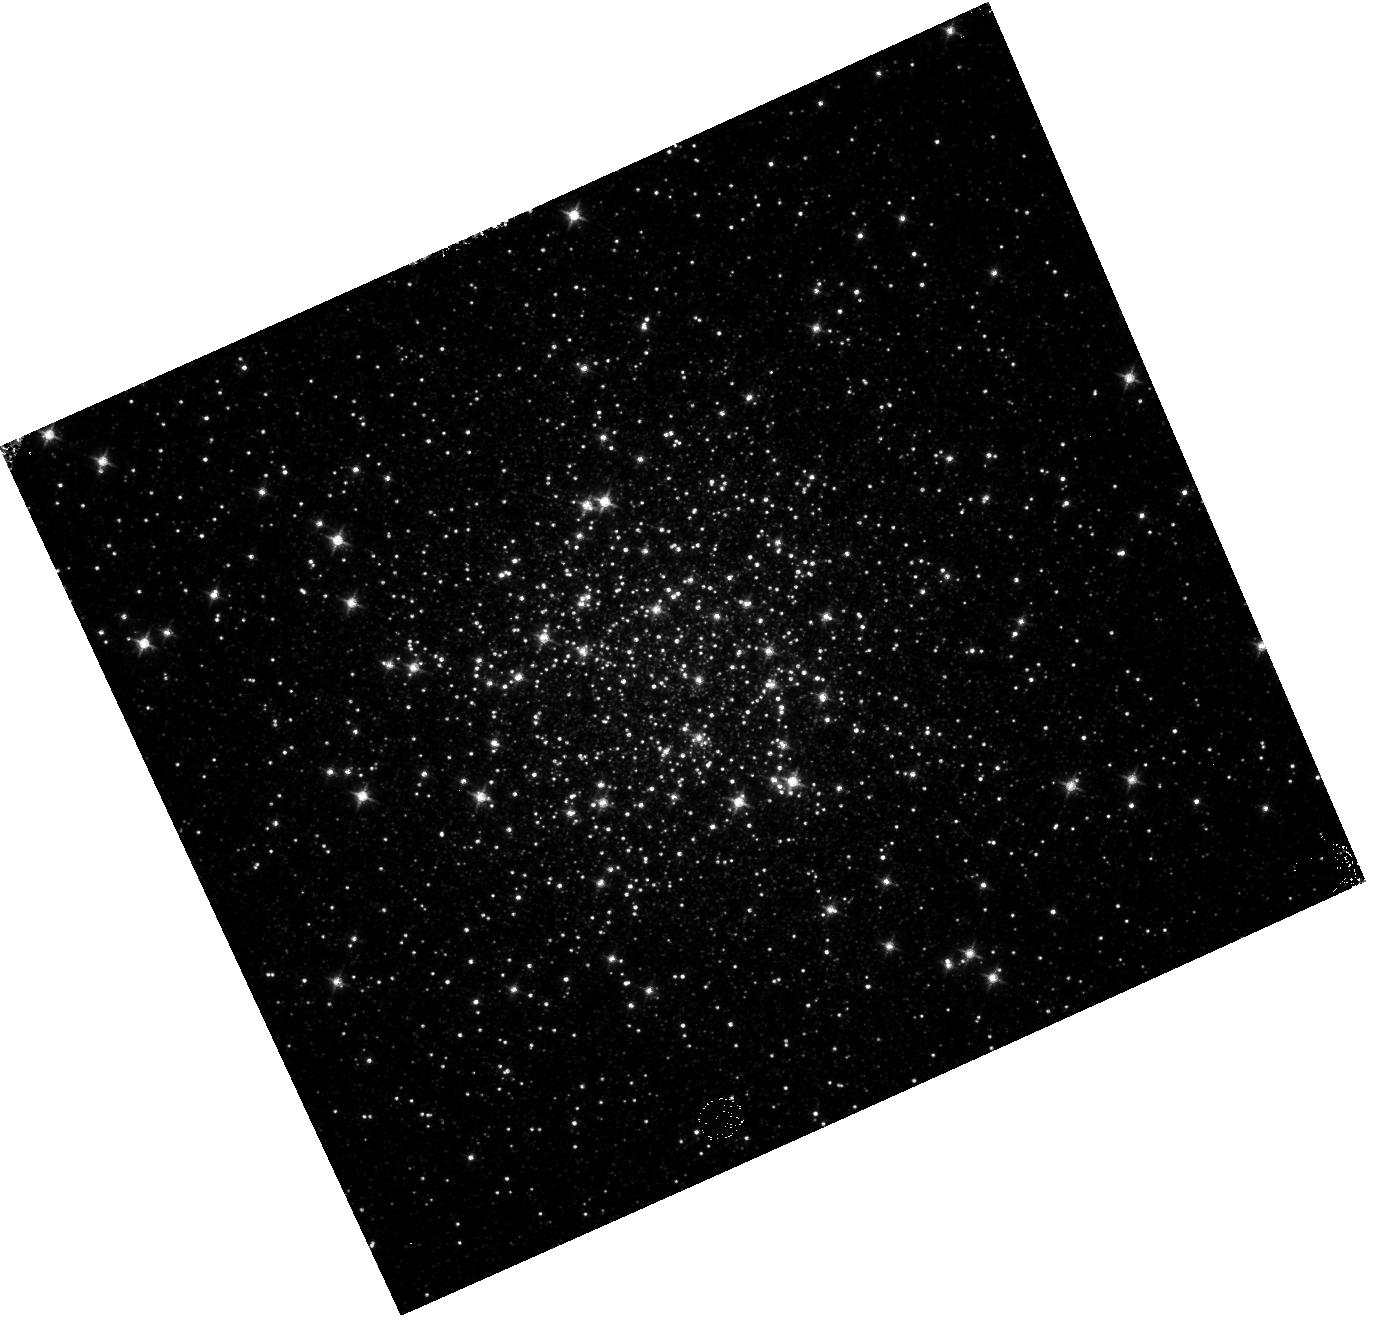
Target: NGC-104
Instrument: WFC3/IR
Filter: F125W
Exposure: 2 min
Observation ID: hst_13572_02_wfc3_ir_f125w_icgk02

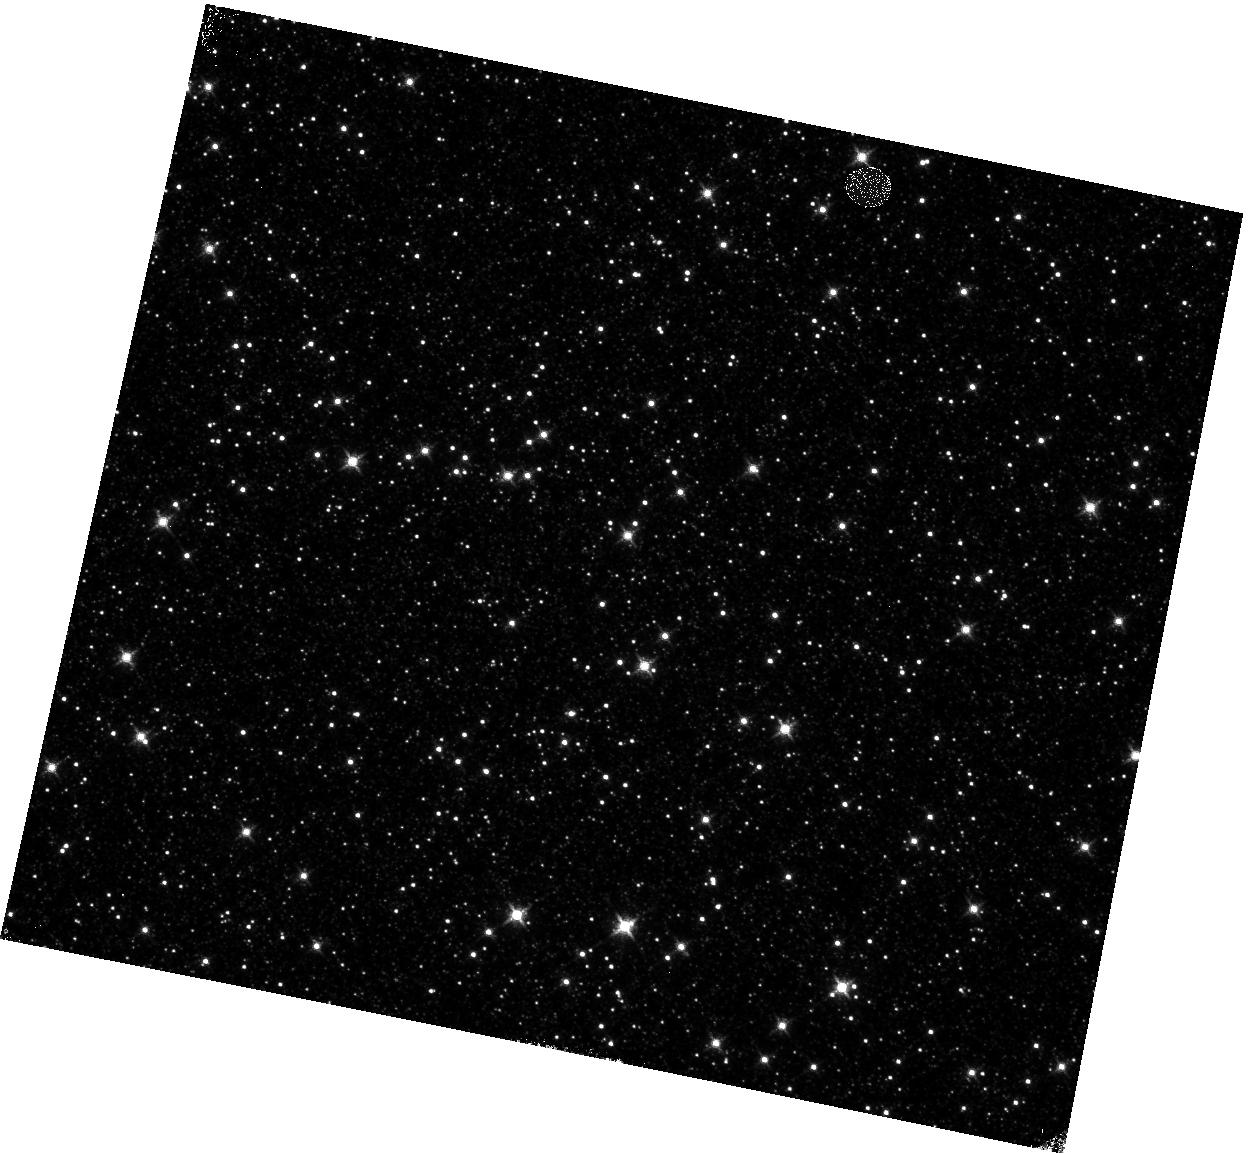
Target: OMEGACEN-1
Instrument: WFC3/IR
Filter: F127M
Exposure: 23 min
Observation ID: hst_13572_08_wfc3_ir_f127m_icgk08

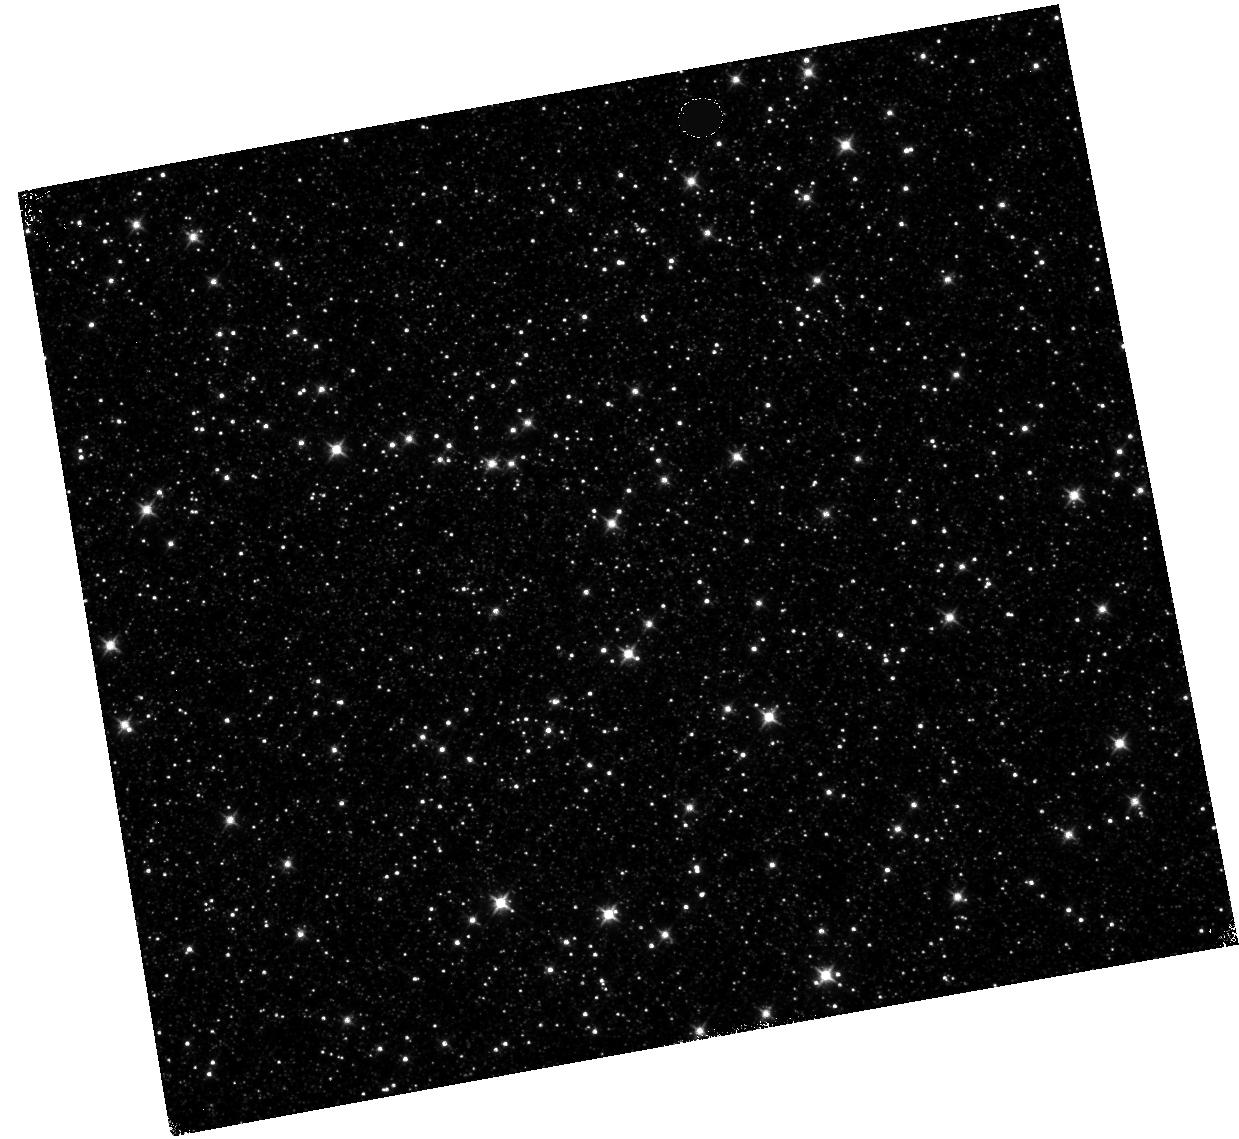
Target: OMEGACEN-1
Instrument: WFC3/IR
Filter: F110W
Exposure: 3 min
Observation ID: hst_13572_06_wfc3_ir_f110w_icgk06

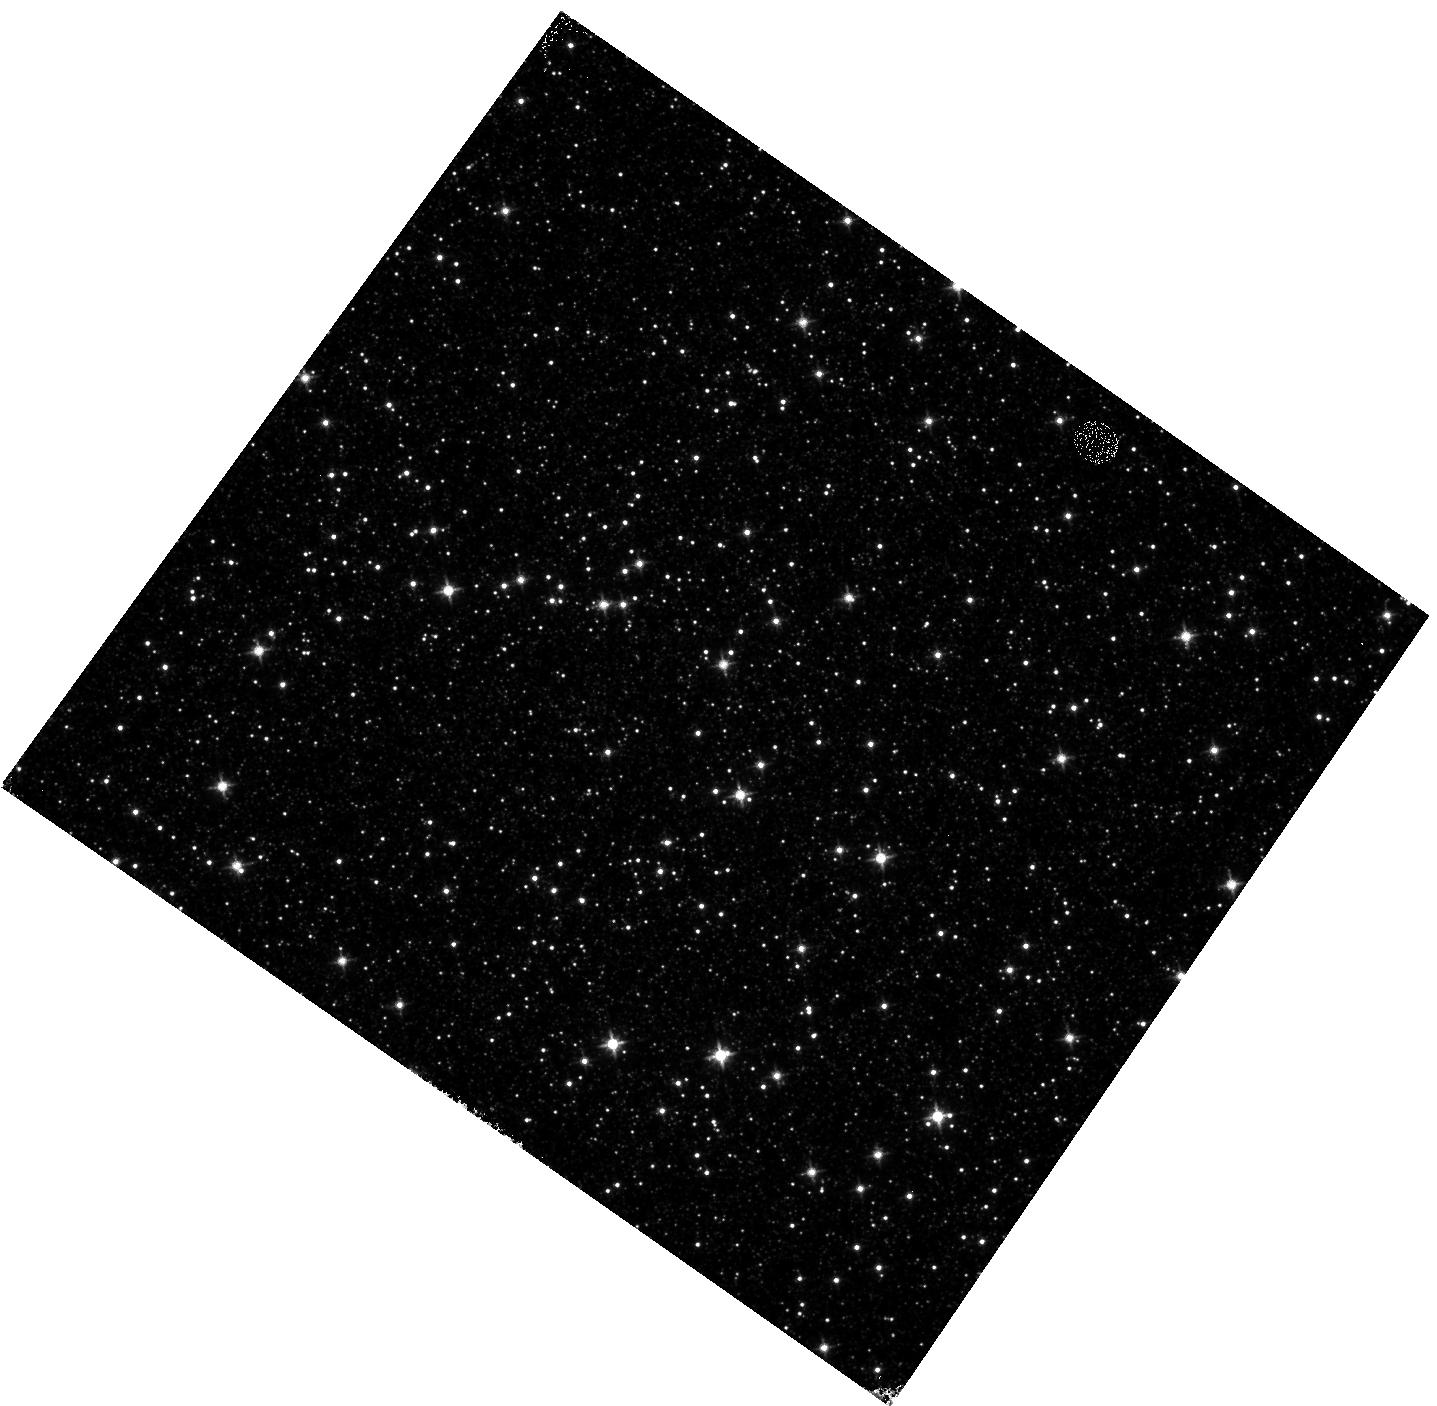
Target: OMEGACEN-1
Instrument: WFC3/IR
Filter: F125W
Exposure: 13 min
Observation ID: hst_13572_07_wfc3_ir_f125w_icgk07

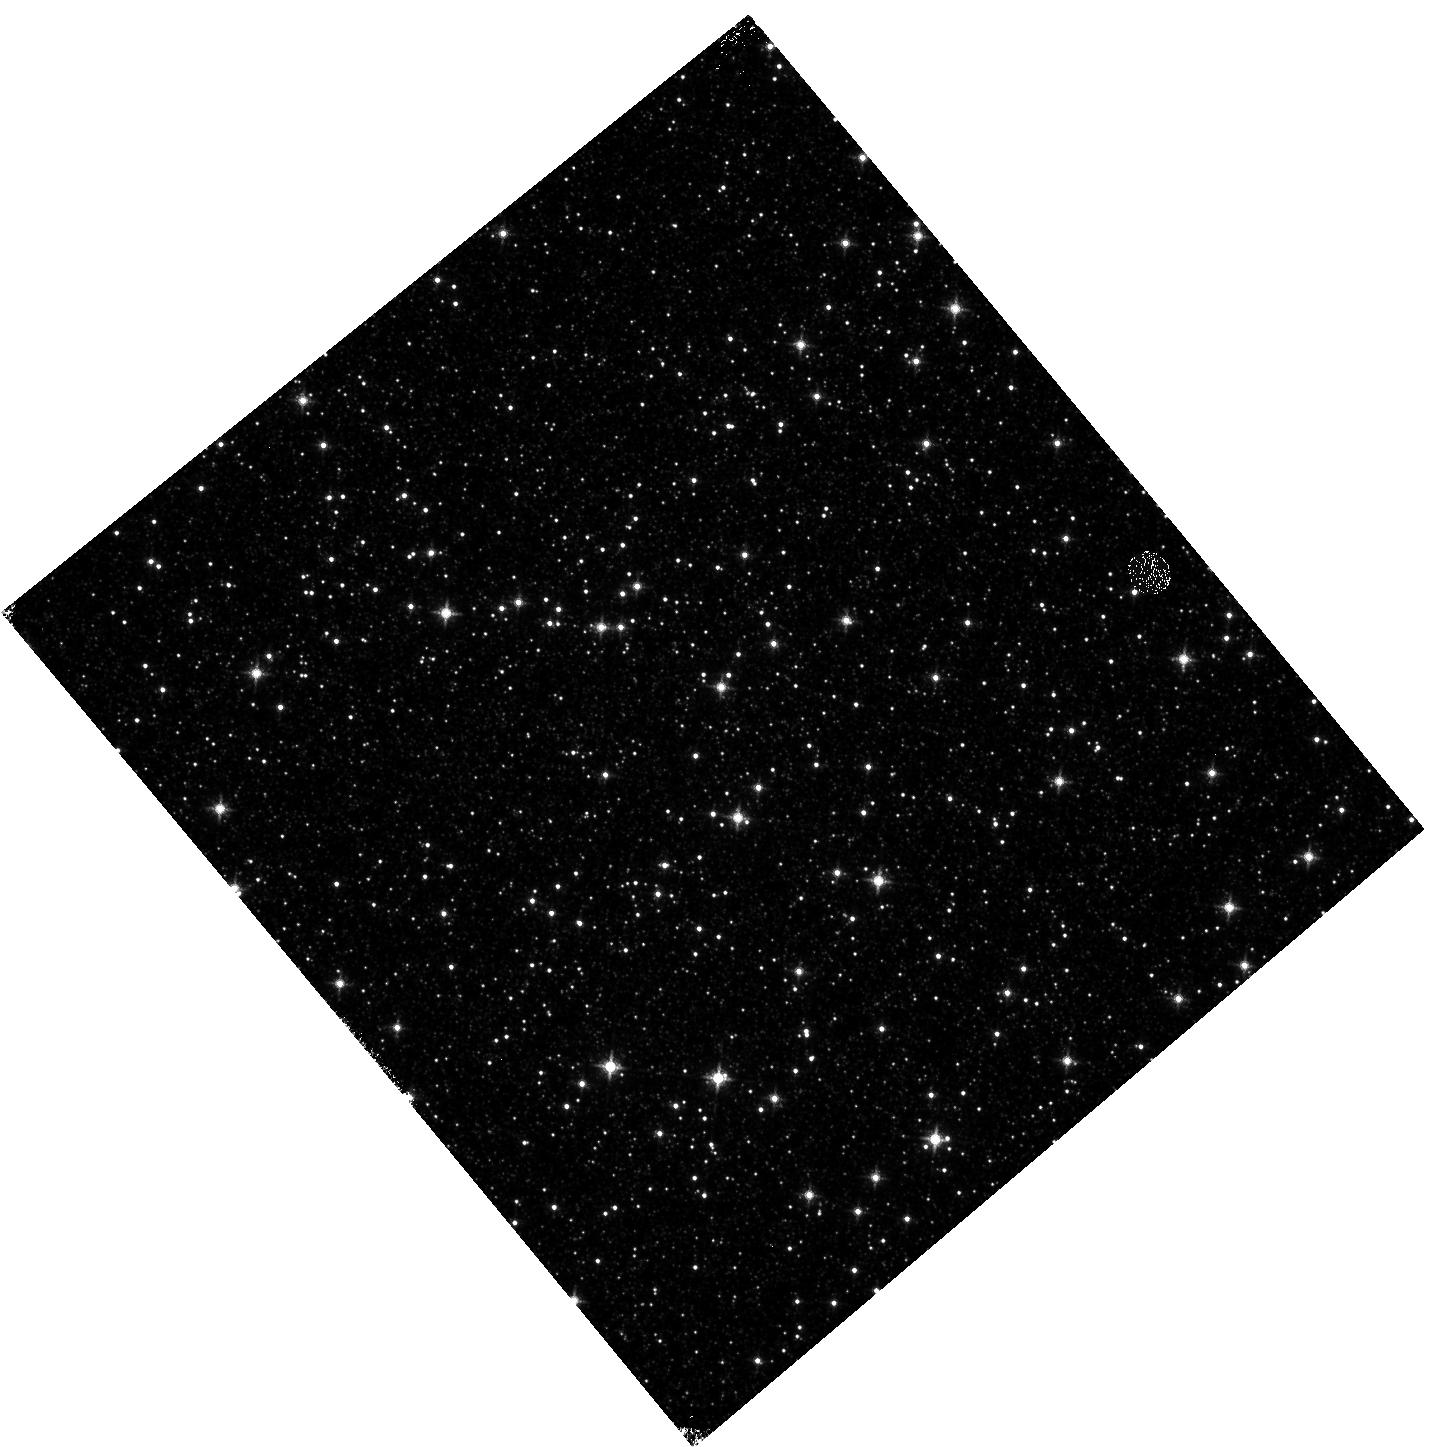
Target: OMEGACEN-1
Instrument: WFC3/IR
Filter: F127M
Exposure: 18 min
Observation ID: hst_13572_04_wfc3_ir_f127m_icgk04

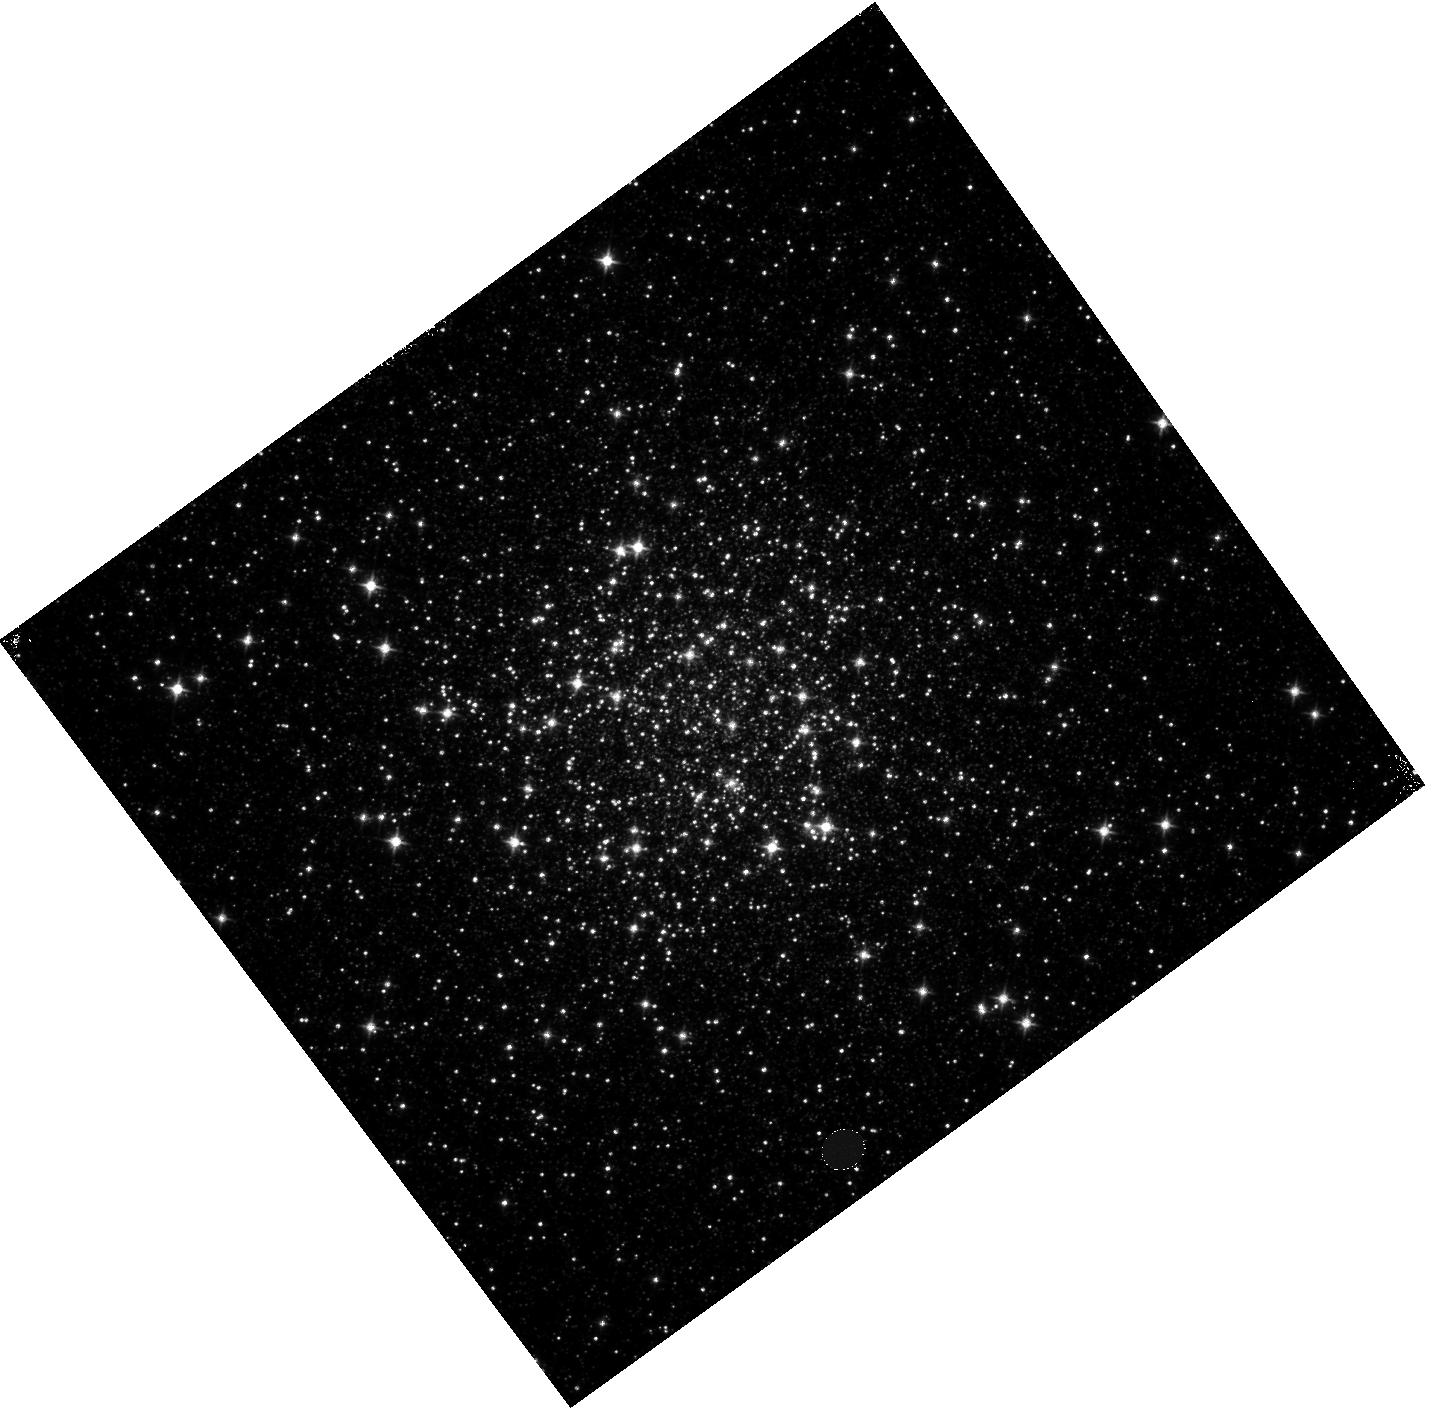
Target: NGC-104
Instrument: WFC3/IR
Filter: F110W
Exposure: 2 min
Observation ID: hst_13572_05_wfc3_ir_f110w_icgk05

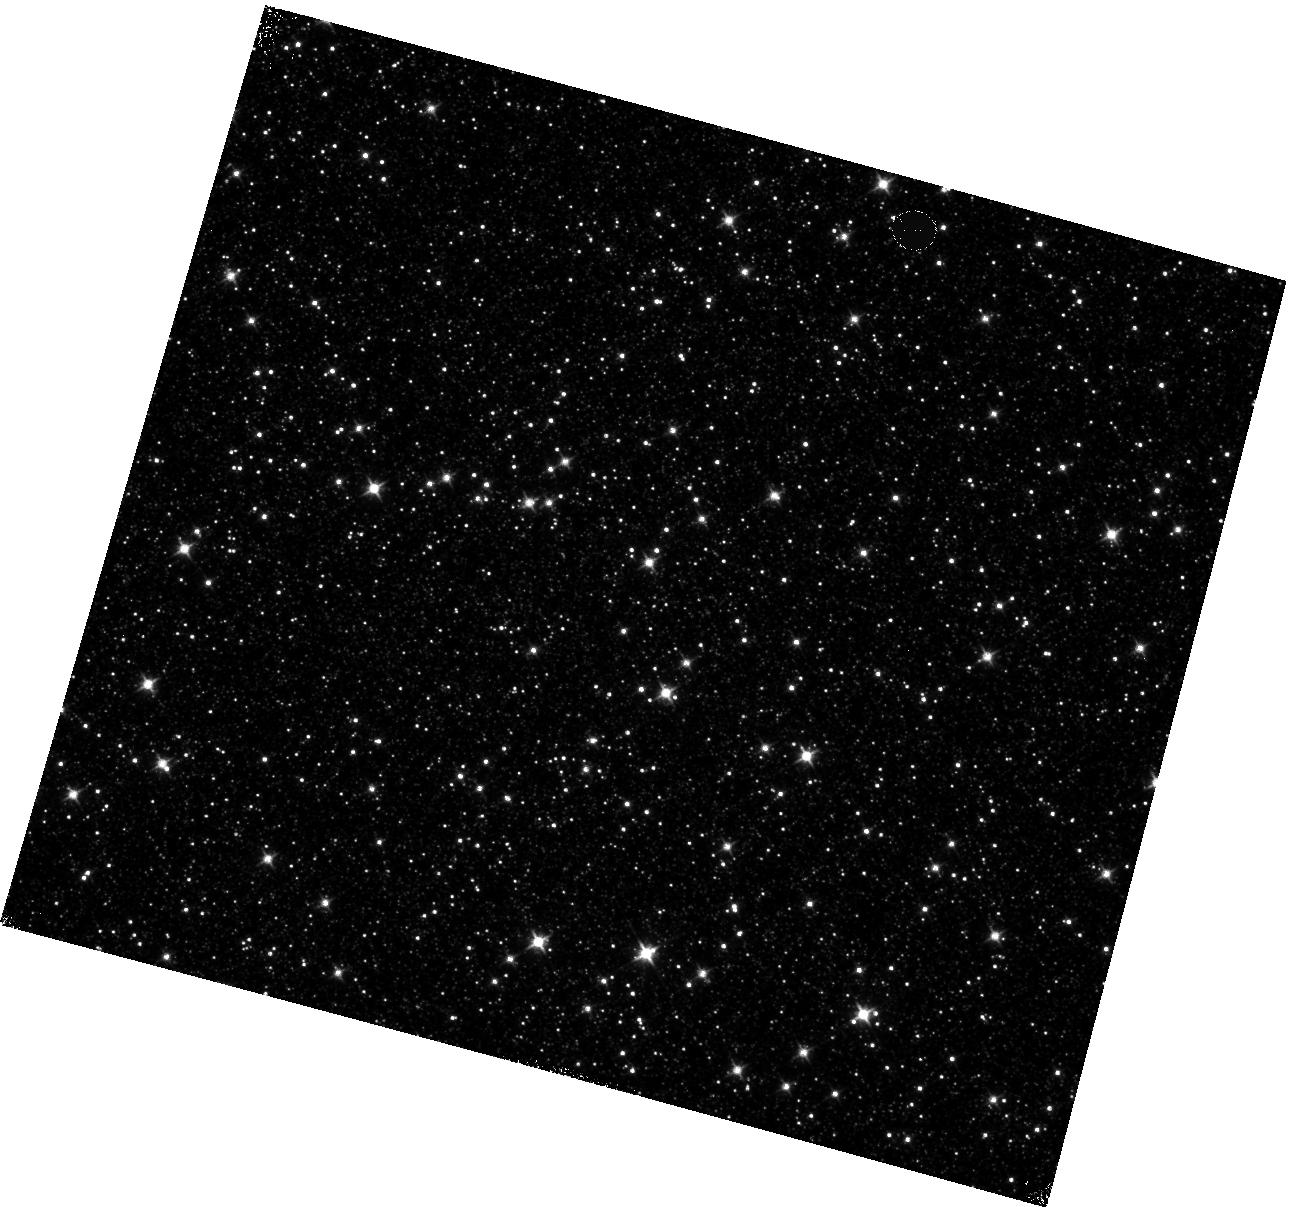
Target: OMEGACEN-1
Instrument: WFC3/IR
Filter: F110W
Exposure: 8 min
Observation ID: hst_13572_03_wfc3_ir_f110w_icgk03

IR persistence model tests (PI: Long, Knox S.)

Persistence (afterglows) is seen in the IR channel of WFC3. The amount of persistence in a pixel depends on fluence (total number of electrons) after the time the pixel is held at this fluence level. These calibration observations are intended to improve our the model we have of persistence by determiing the amount of persistence from exposures of different durations.